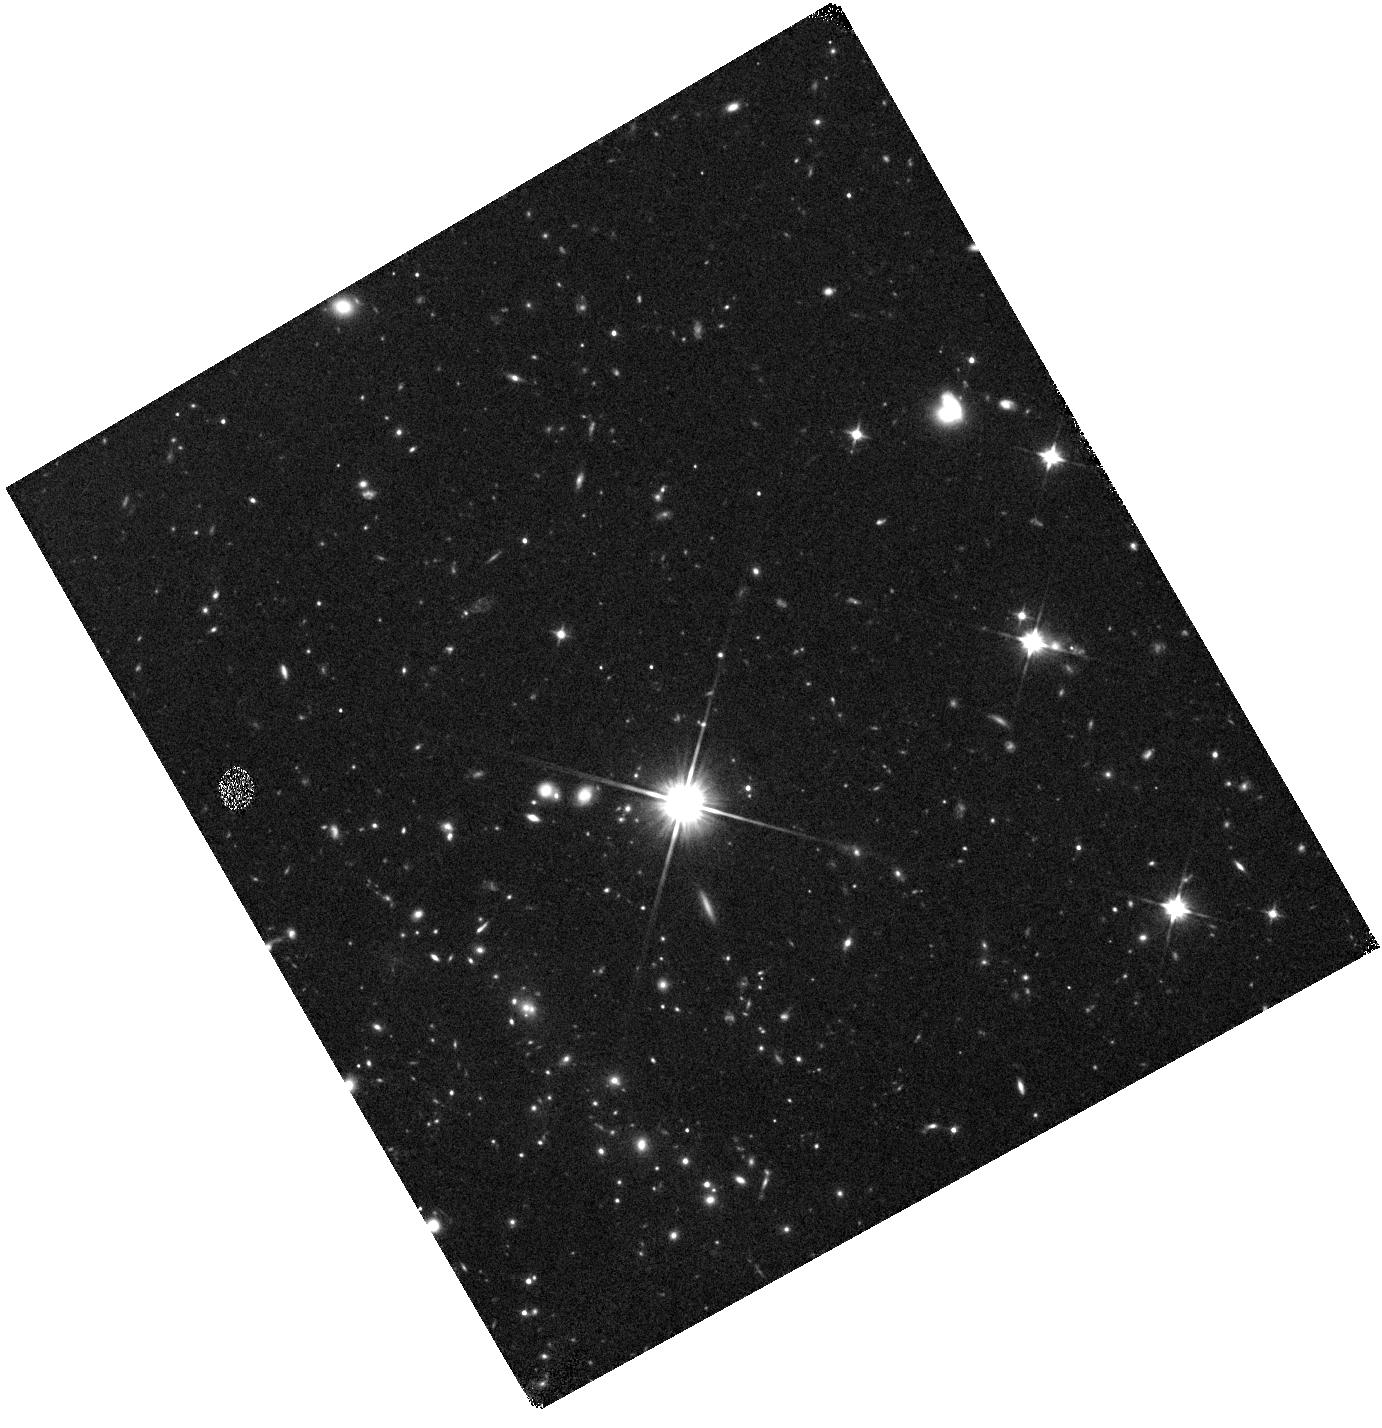
Target: SPT-CLJ2205-2955
Instrument: WFC3/IR
Filter: F110W
Exposure: 15 min
Observation ID: hst_15307_l9_wfc3_ir_f110w_idgbl9

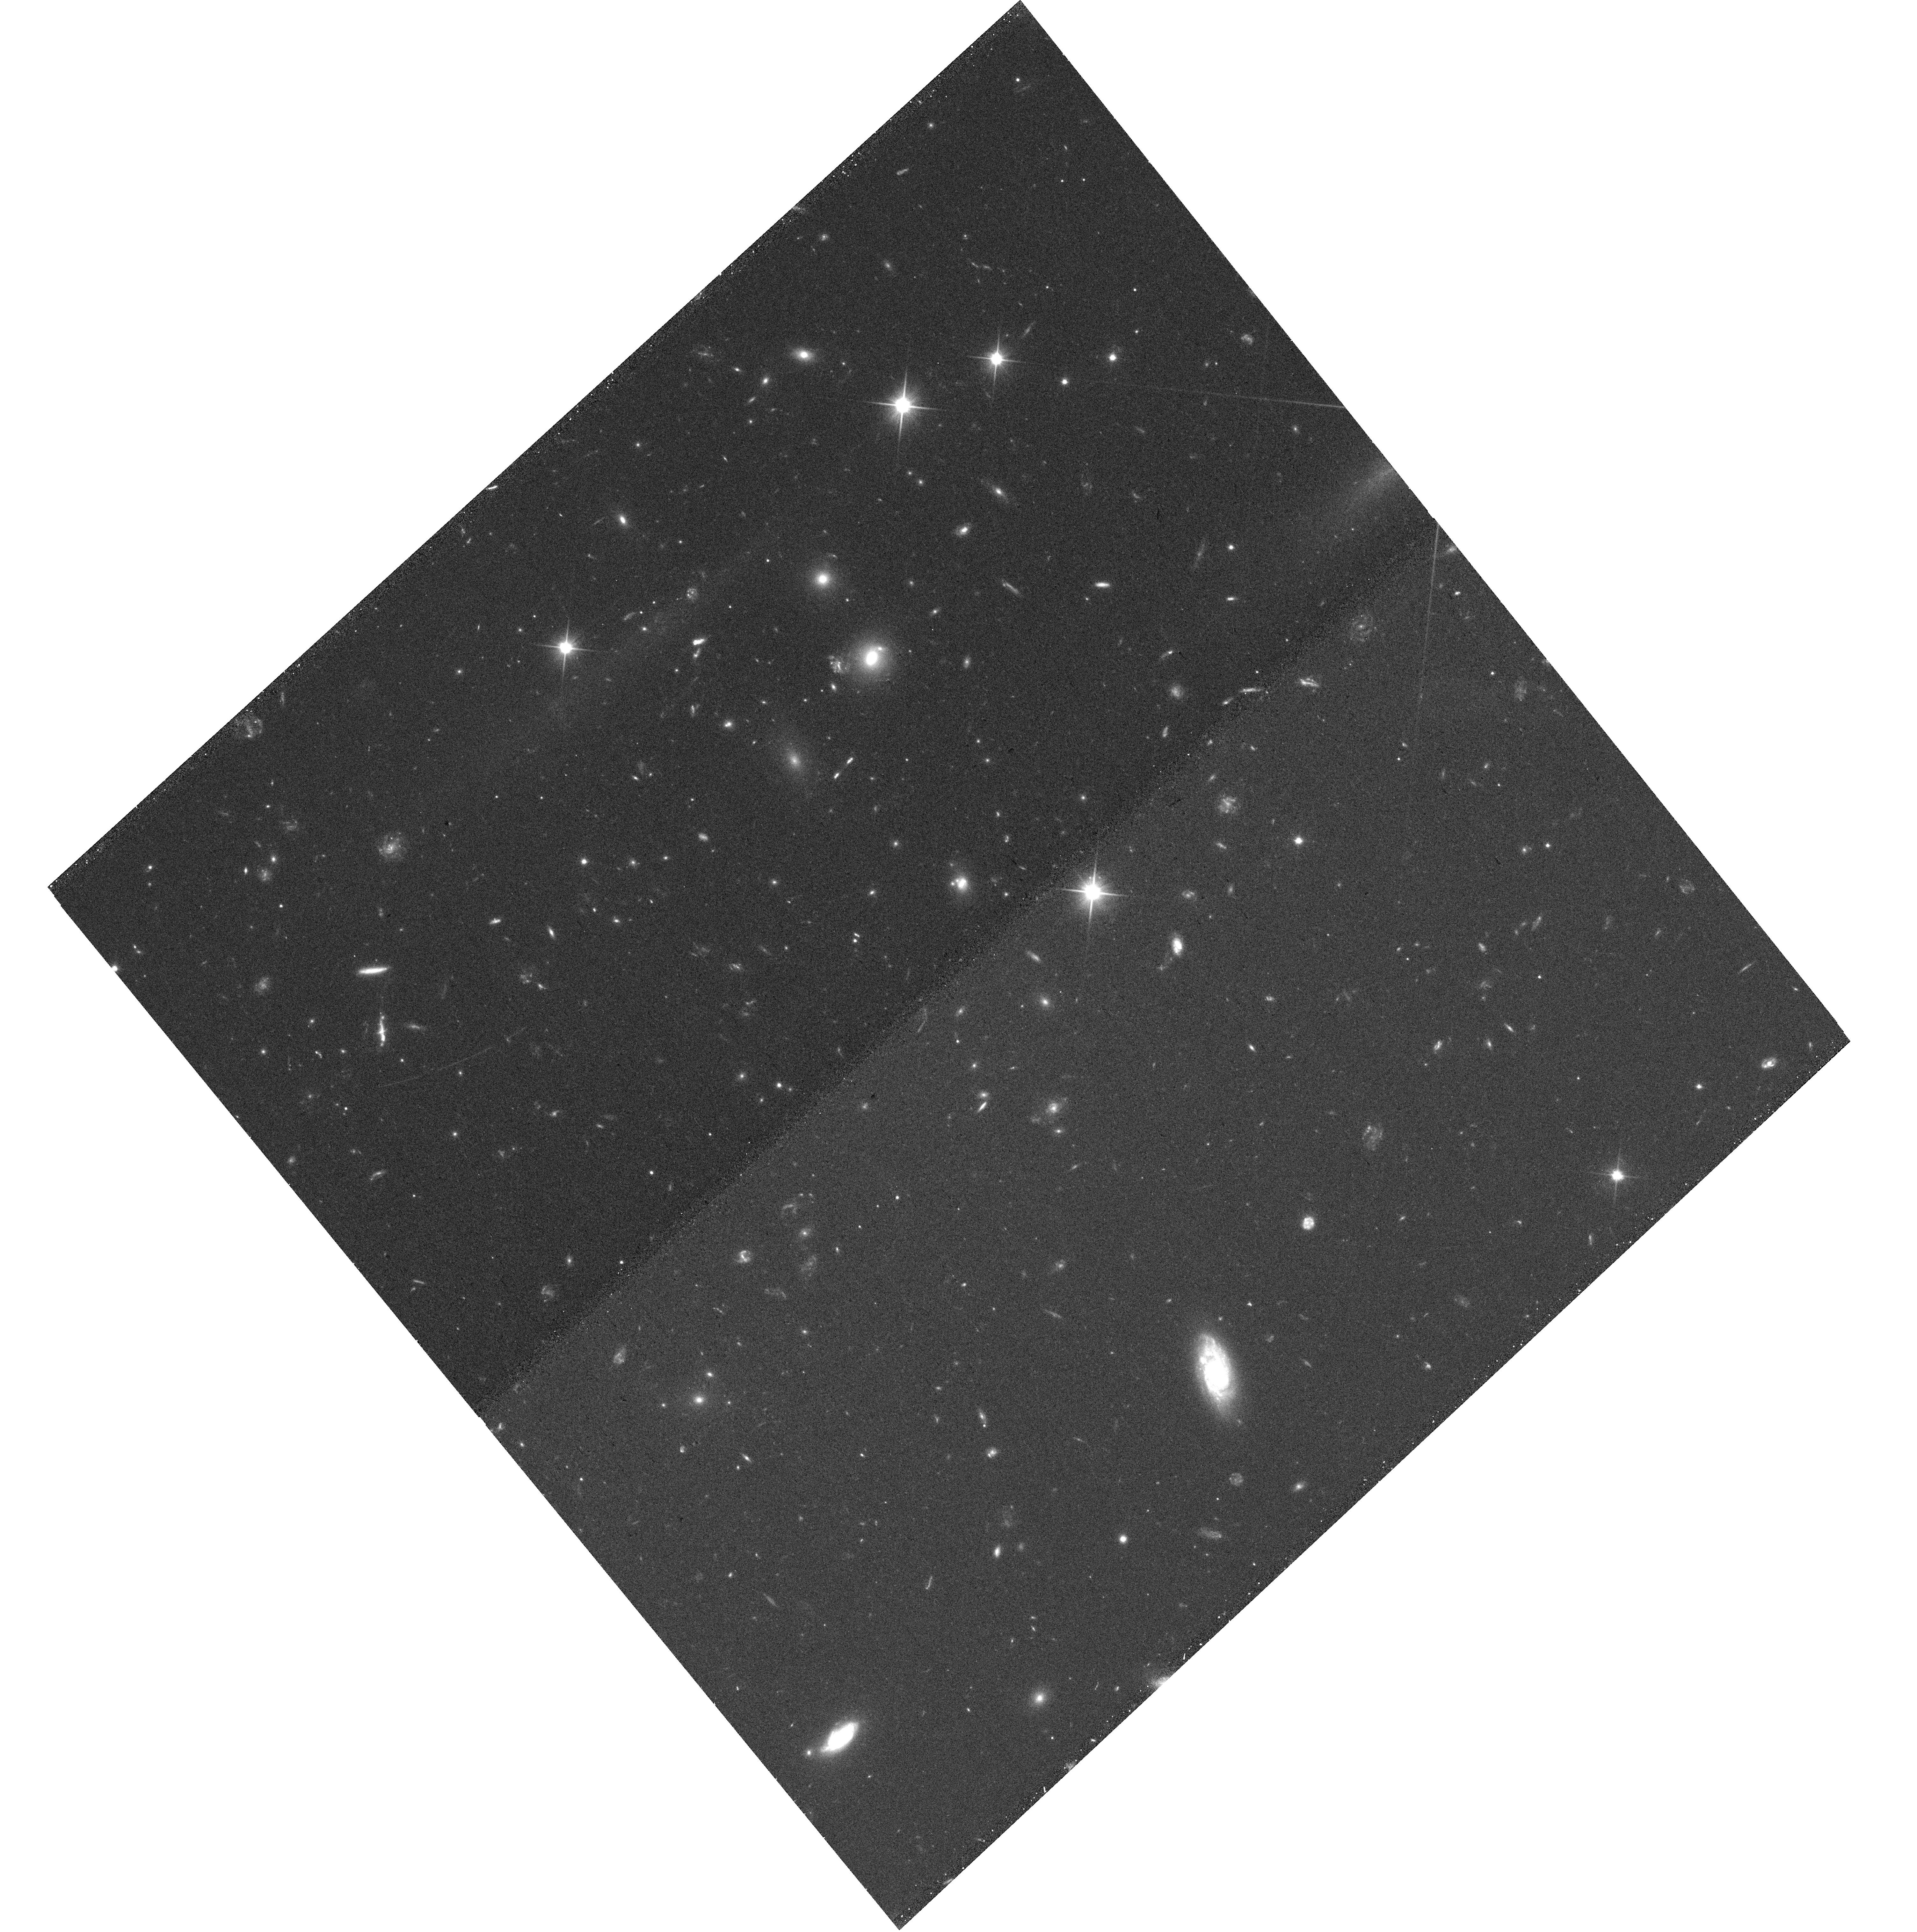
Target: SPT-CLJ2134-4109
Instrument: WFC3/UVIS
Filter: F200LP
Exposure: 12 min
Observation ID: hst_15307_c7_wfc3_uvis_f200lp_idgbc7

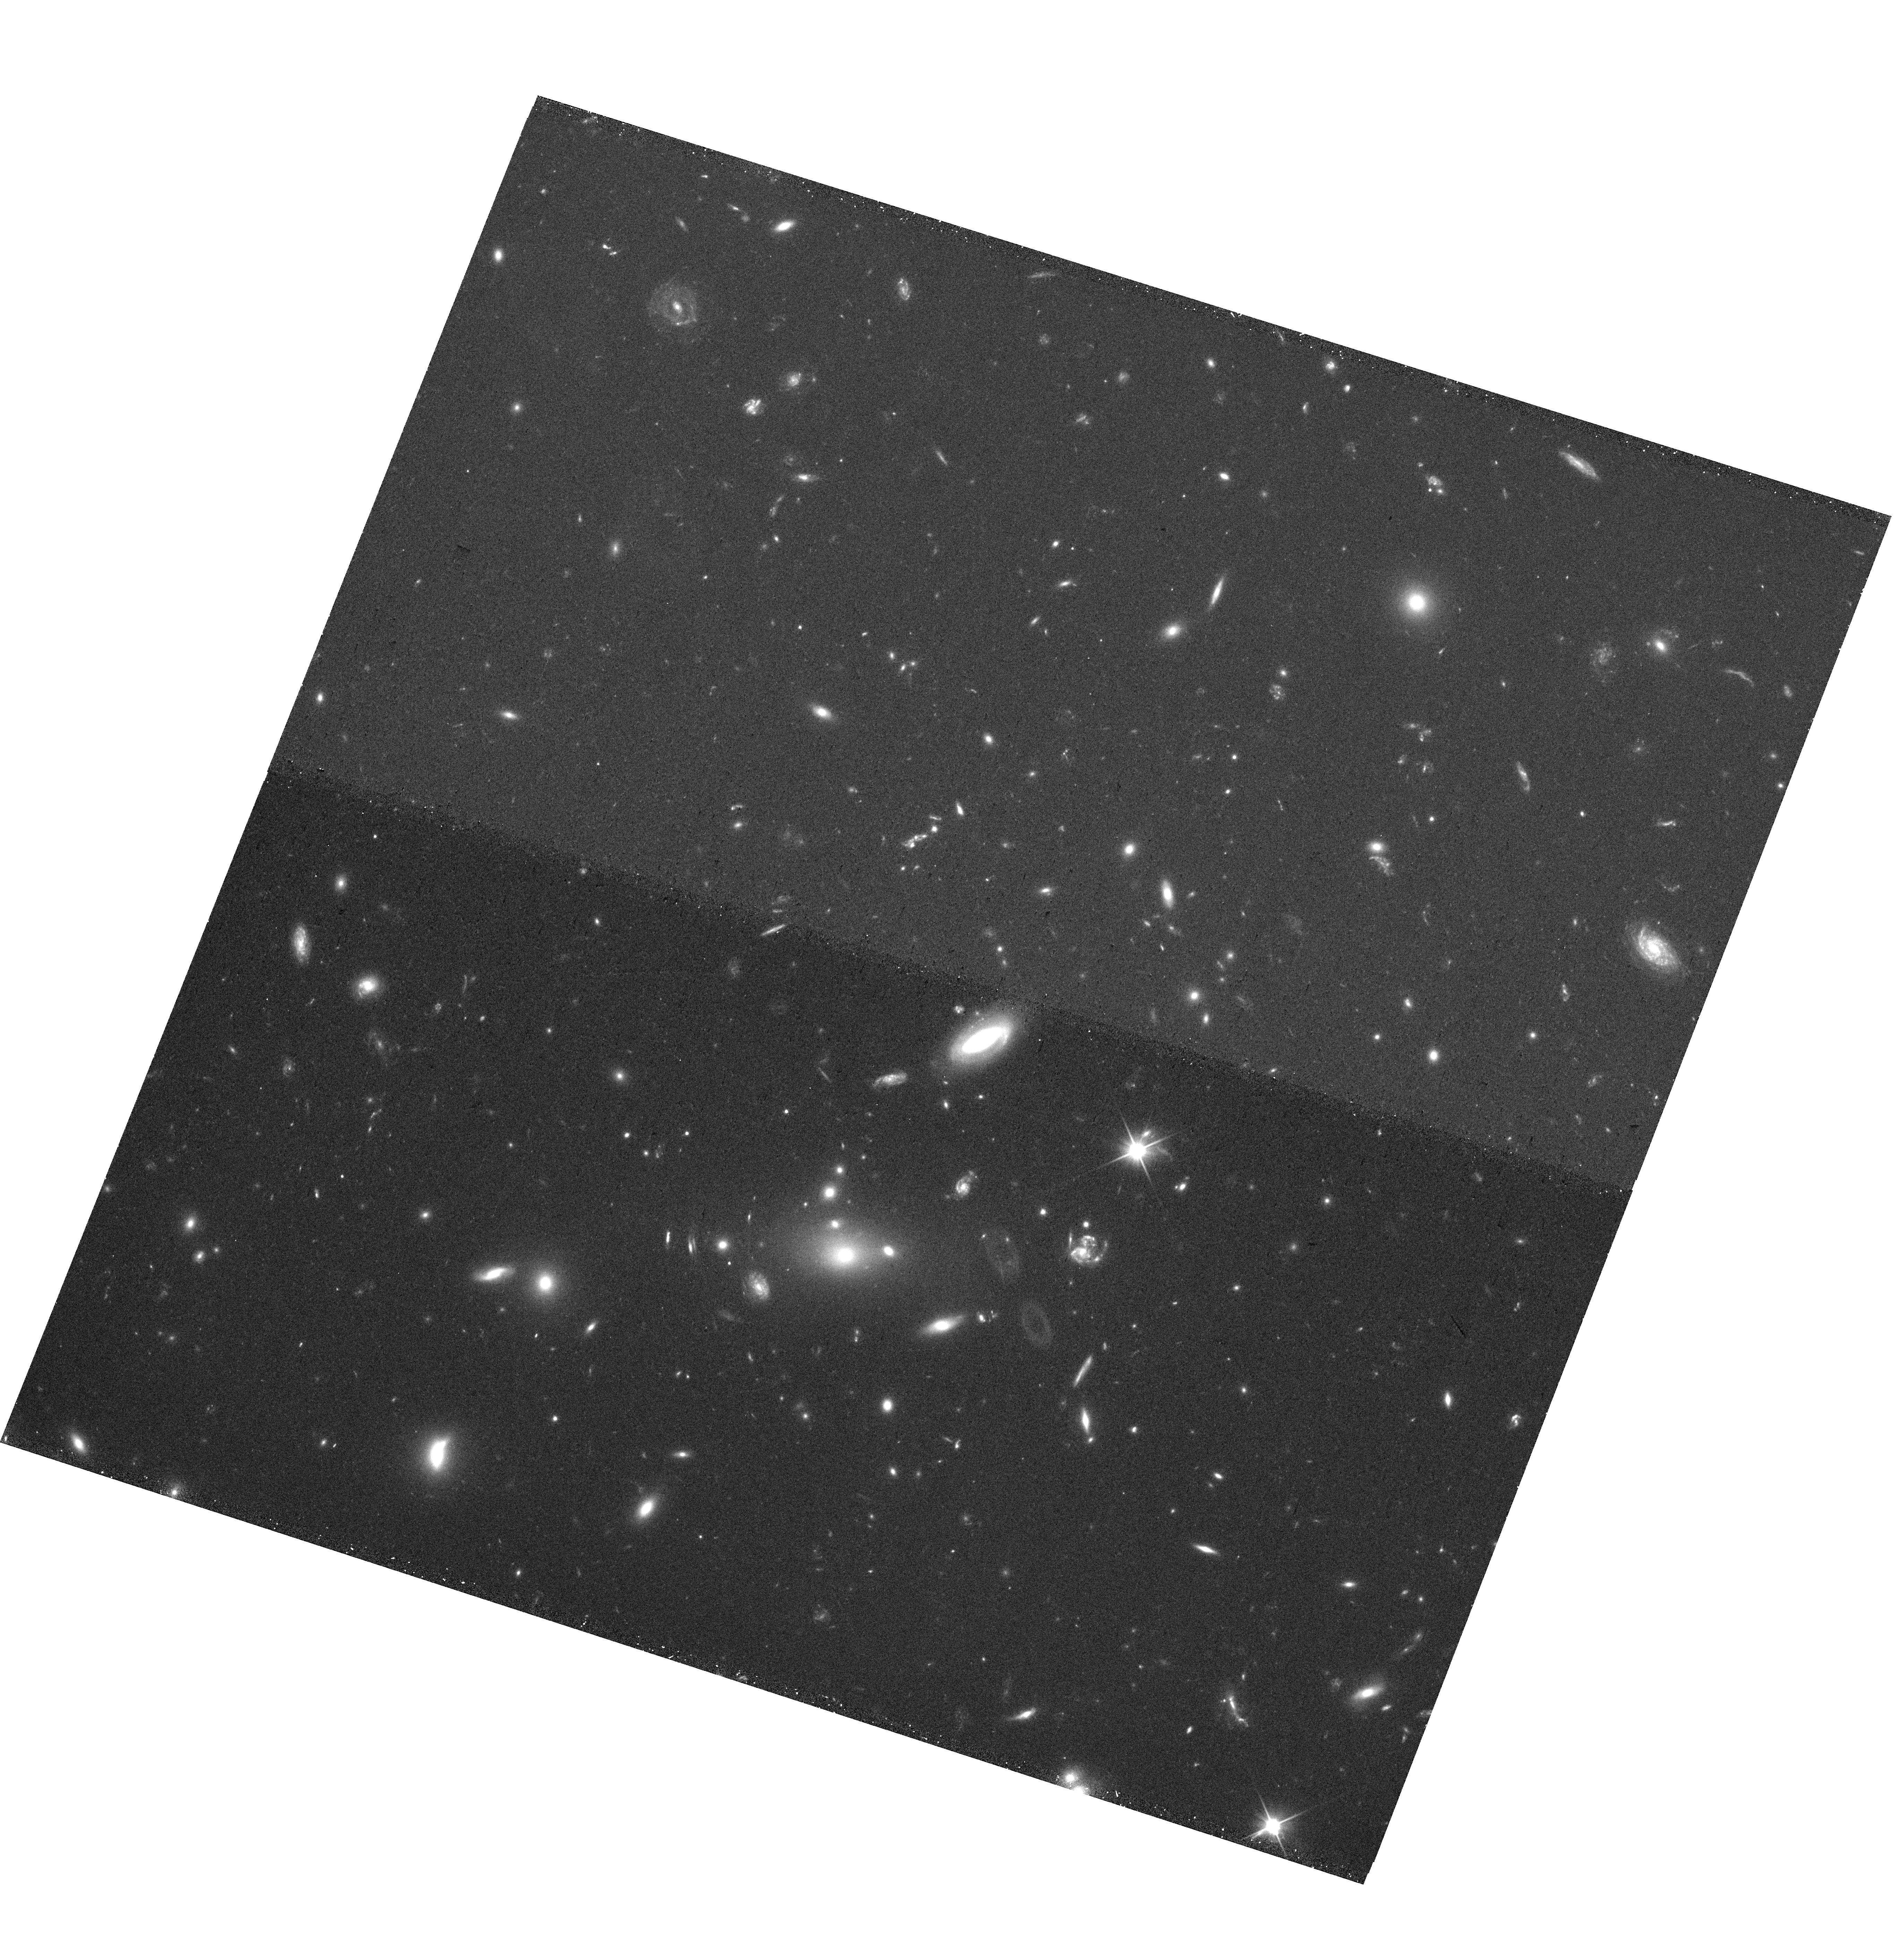
Target: SPT-CLJ0150-4511
Instrument: WFC3/UVIS
Filter: F200LP
Exposure: 12 min
Observation ID: hst_15307_g8_wfc3_uvis_f200lp_idgbg8

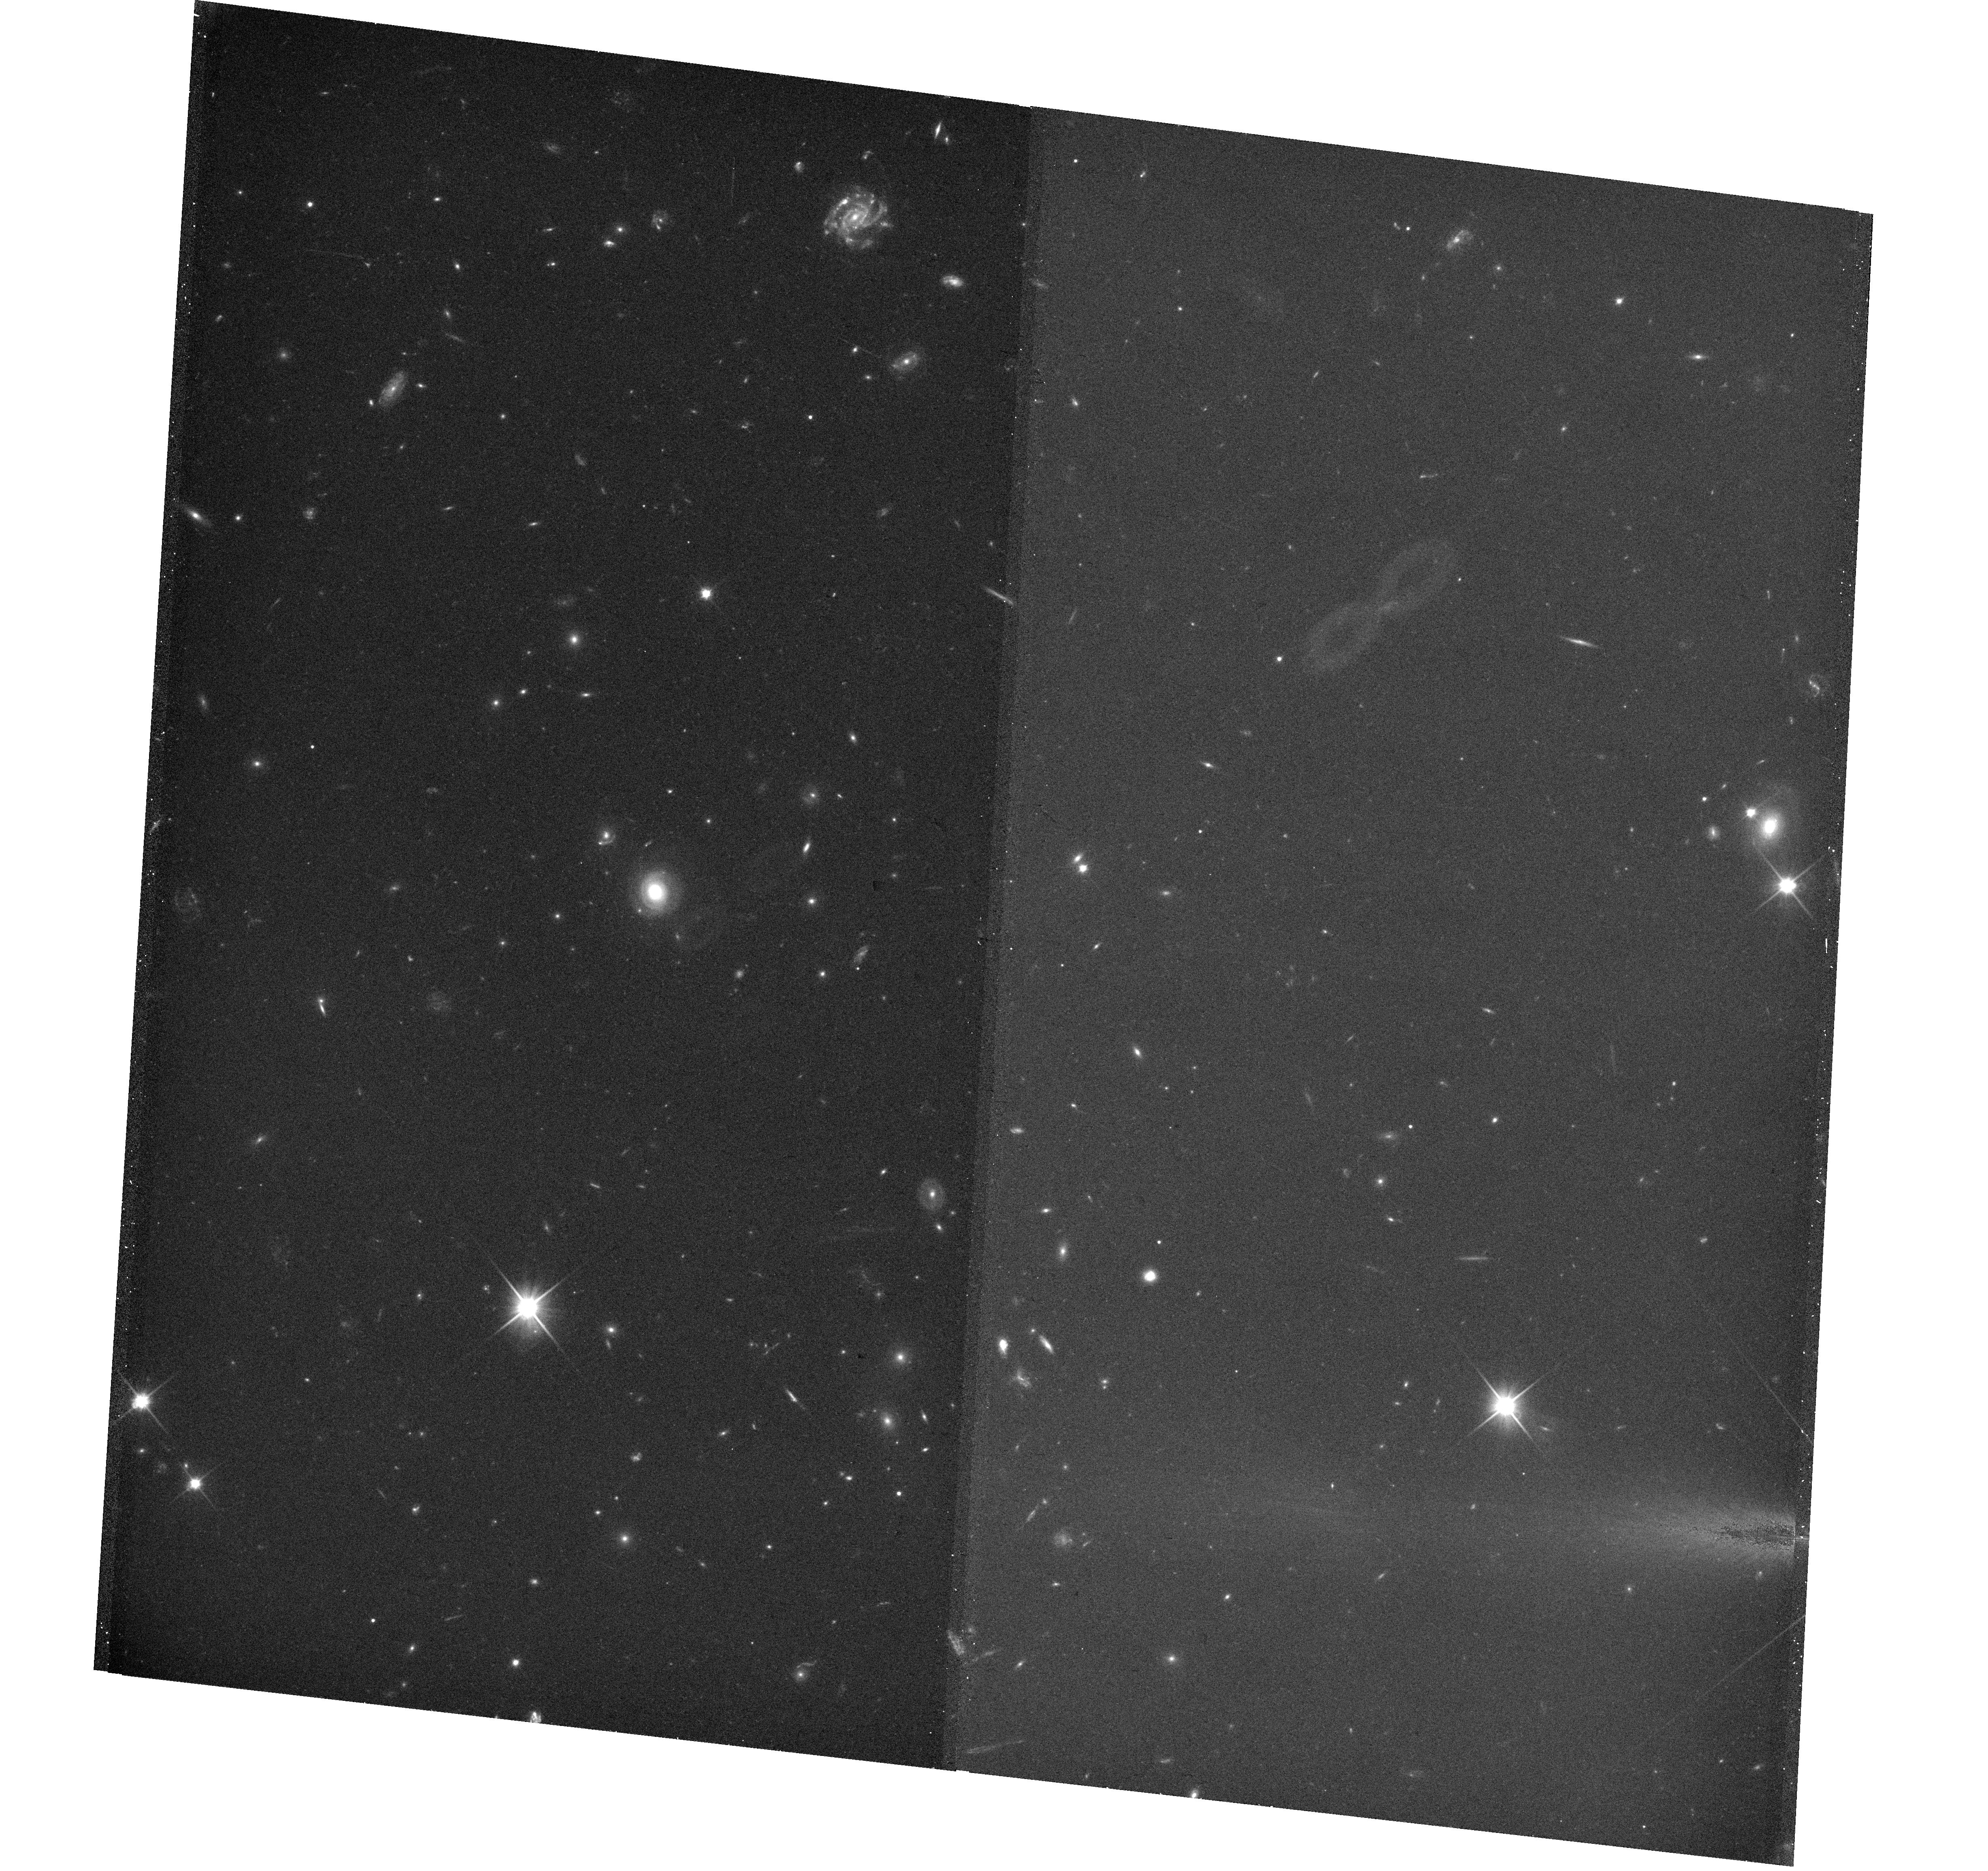
Target: SPT-CLJ0307-6225
Instrument: WFC3/UVIS
Filter: F200LP
Exposure: 12 min
Observation ID: hst_15307_50_wfc3_uvis_f200lp_idgb50

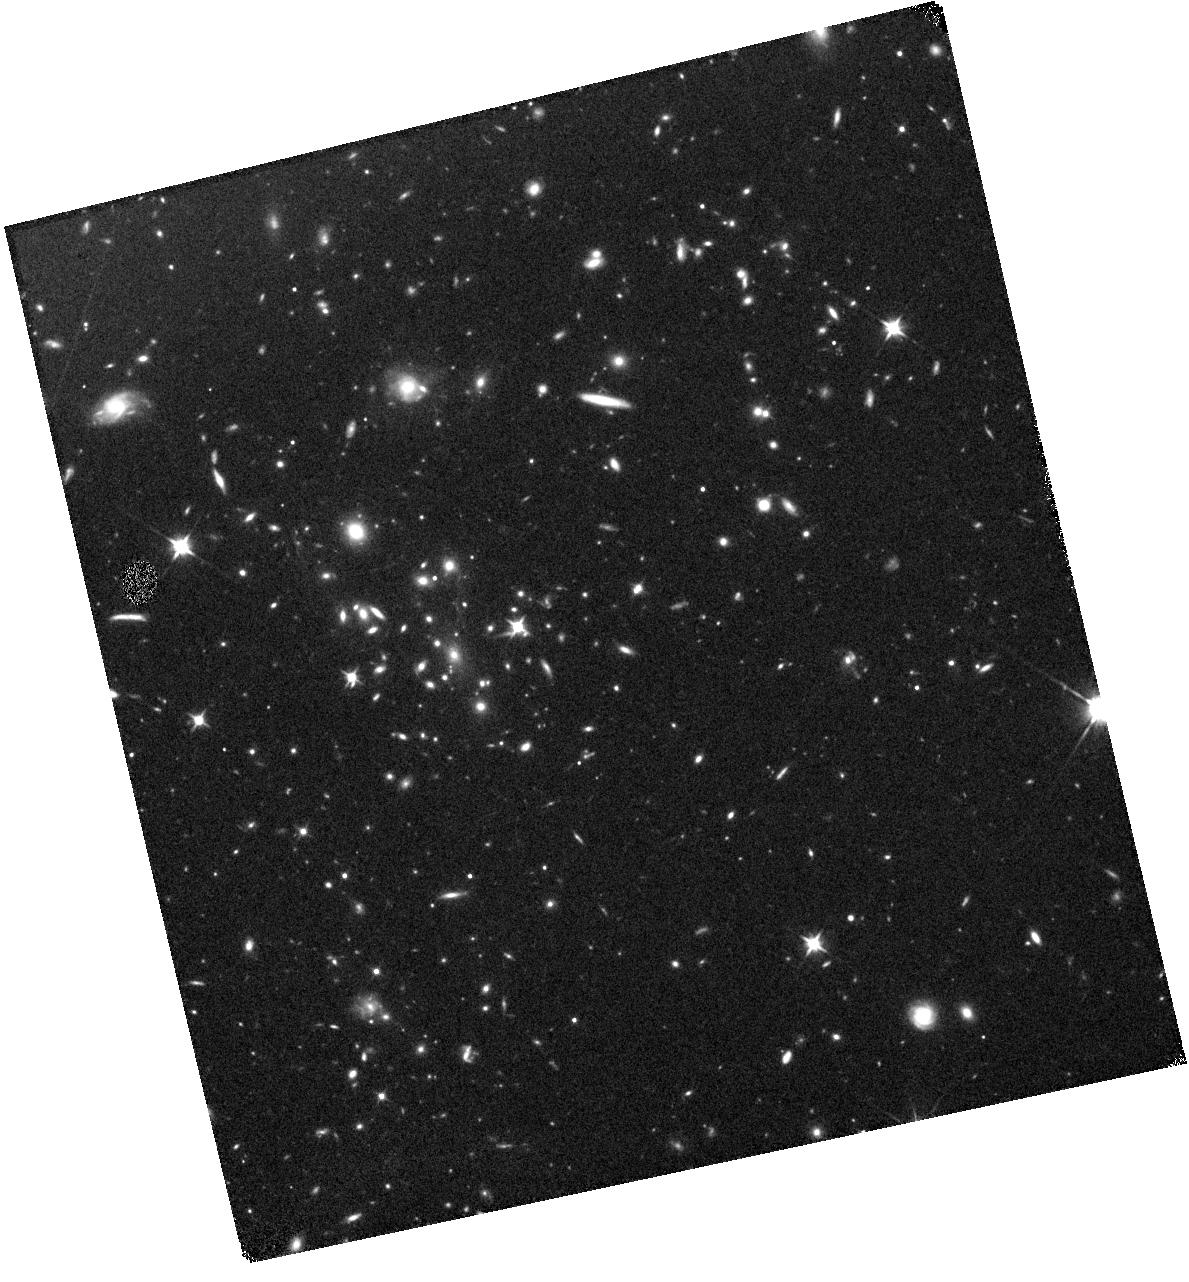
Target: SPT-CLJ2236-4555
Instrument: WFC3/IR
Filter: F110W
Exposure: 16 min
Observation ID: hst_15307_e4_wfc3_ir_f110w_idgbe4

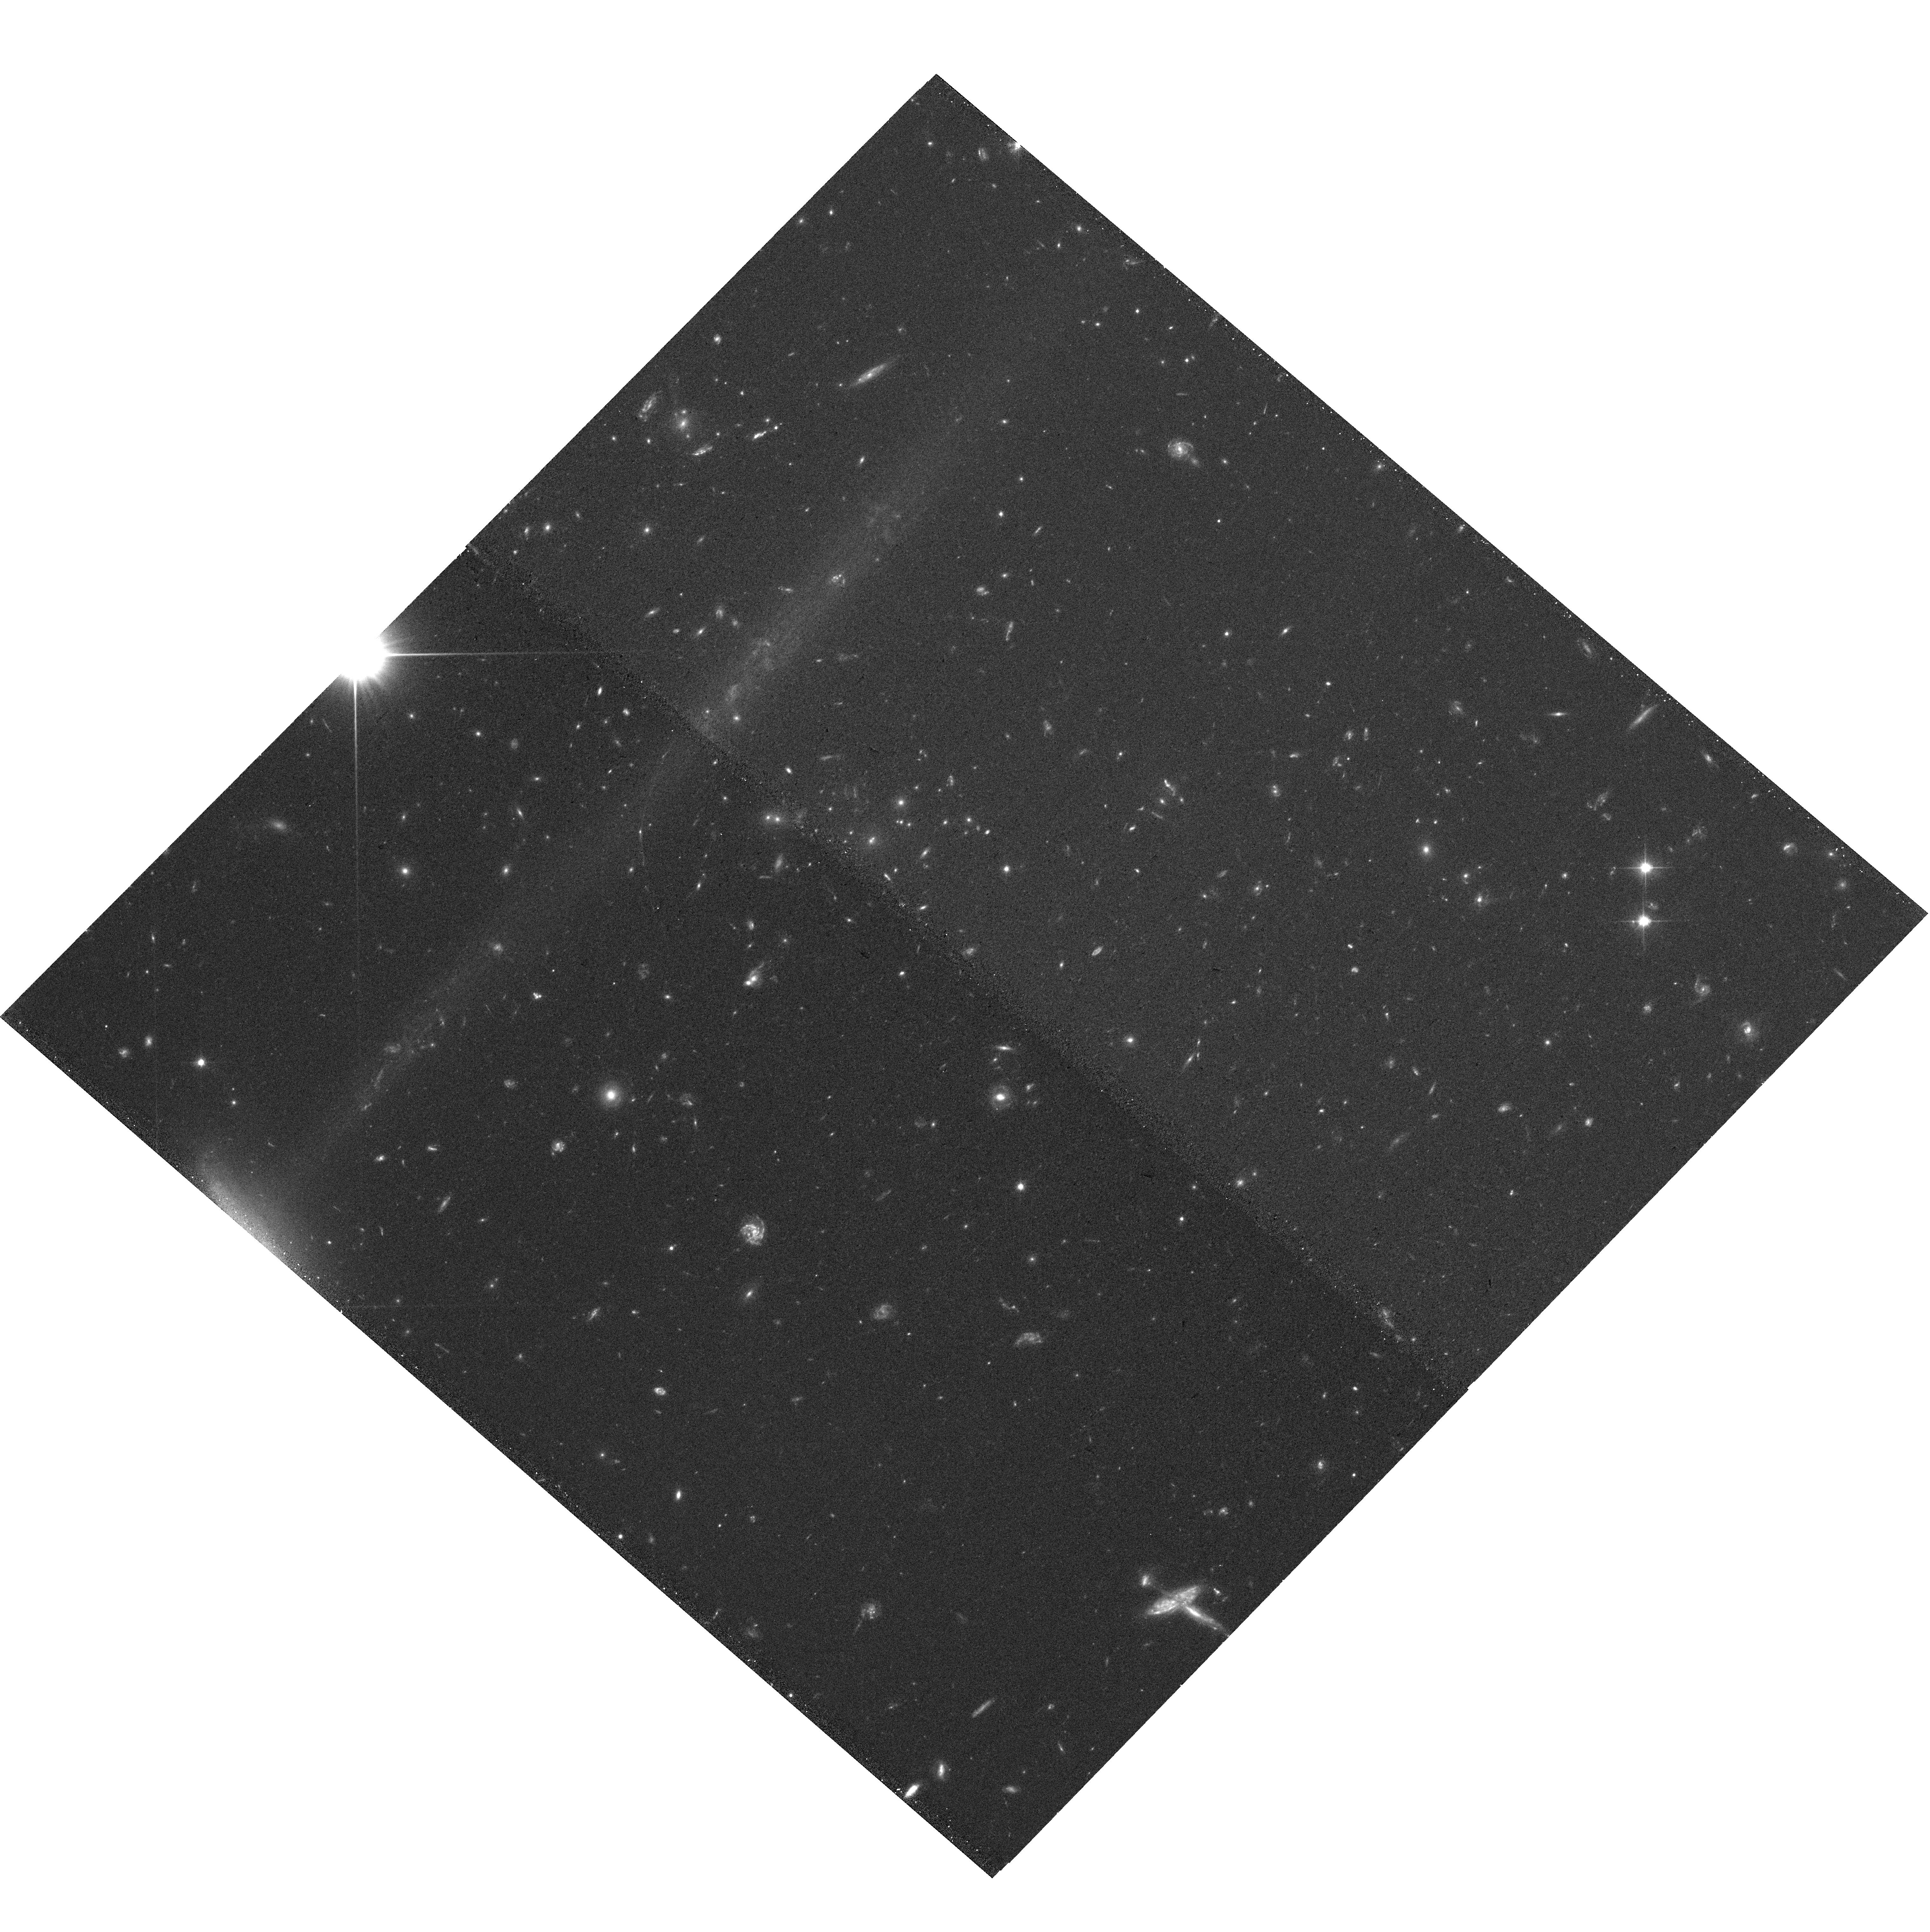
Target: SPT-CLJ0352-2644
Instrument: WFC3/UVIS
Filter: F200LP
Exposure: 13 min
Observation ID: hst_15307_l7_wfc3_uvis_f200lp_idgbl7

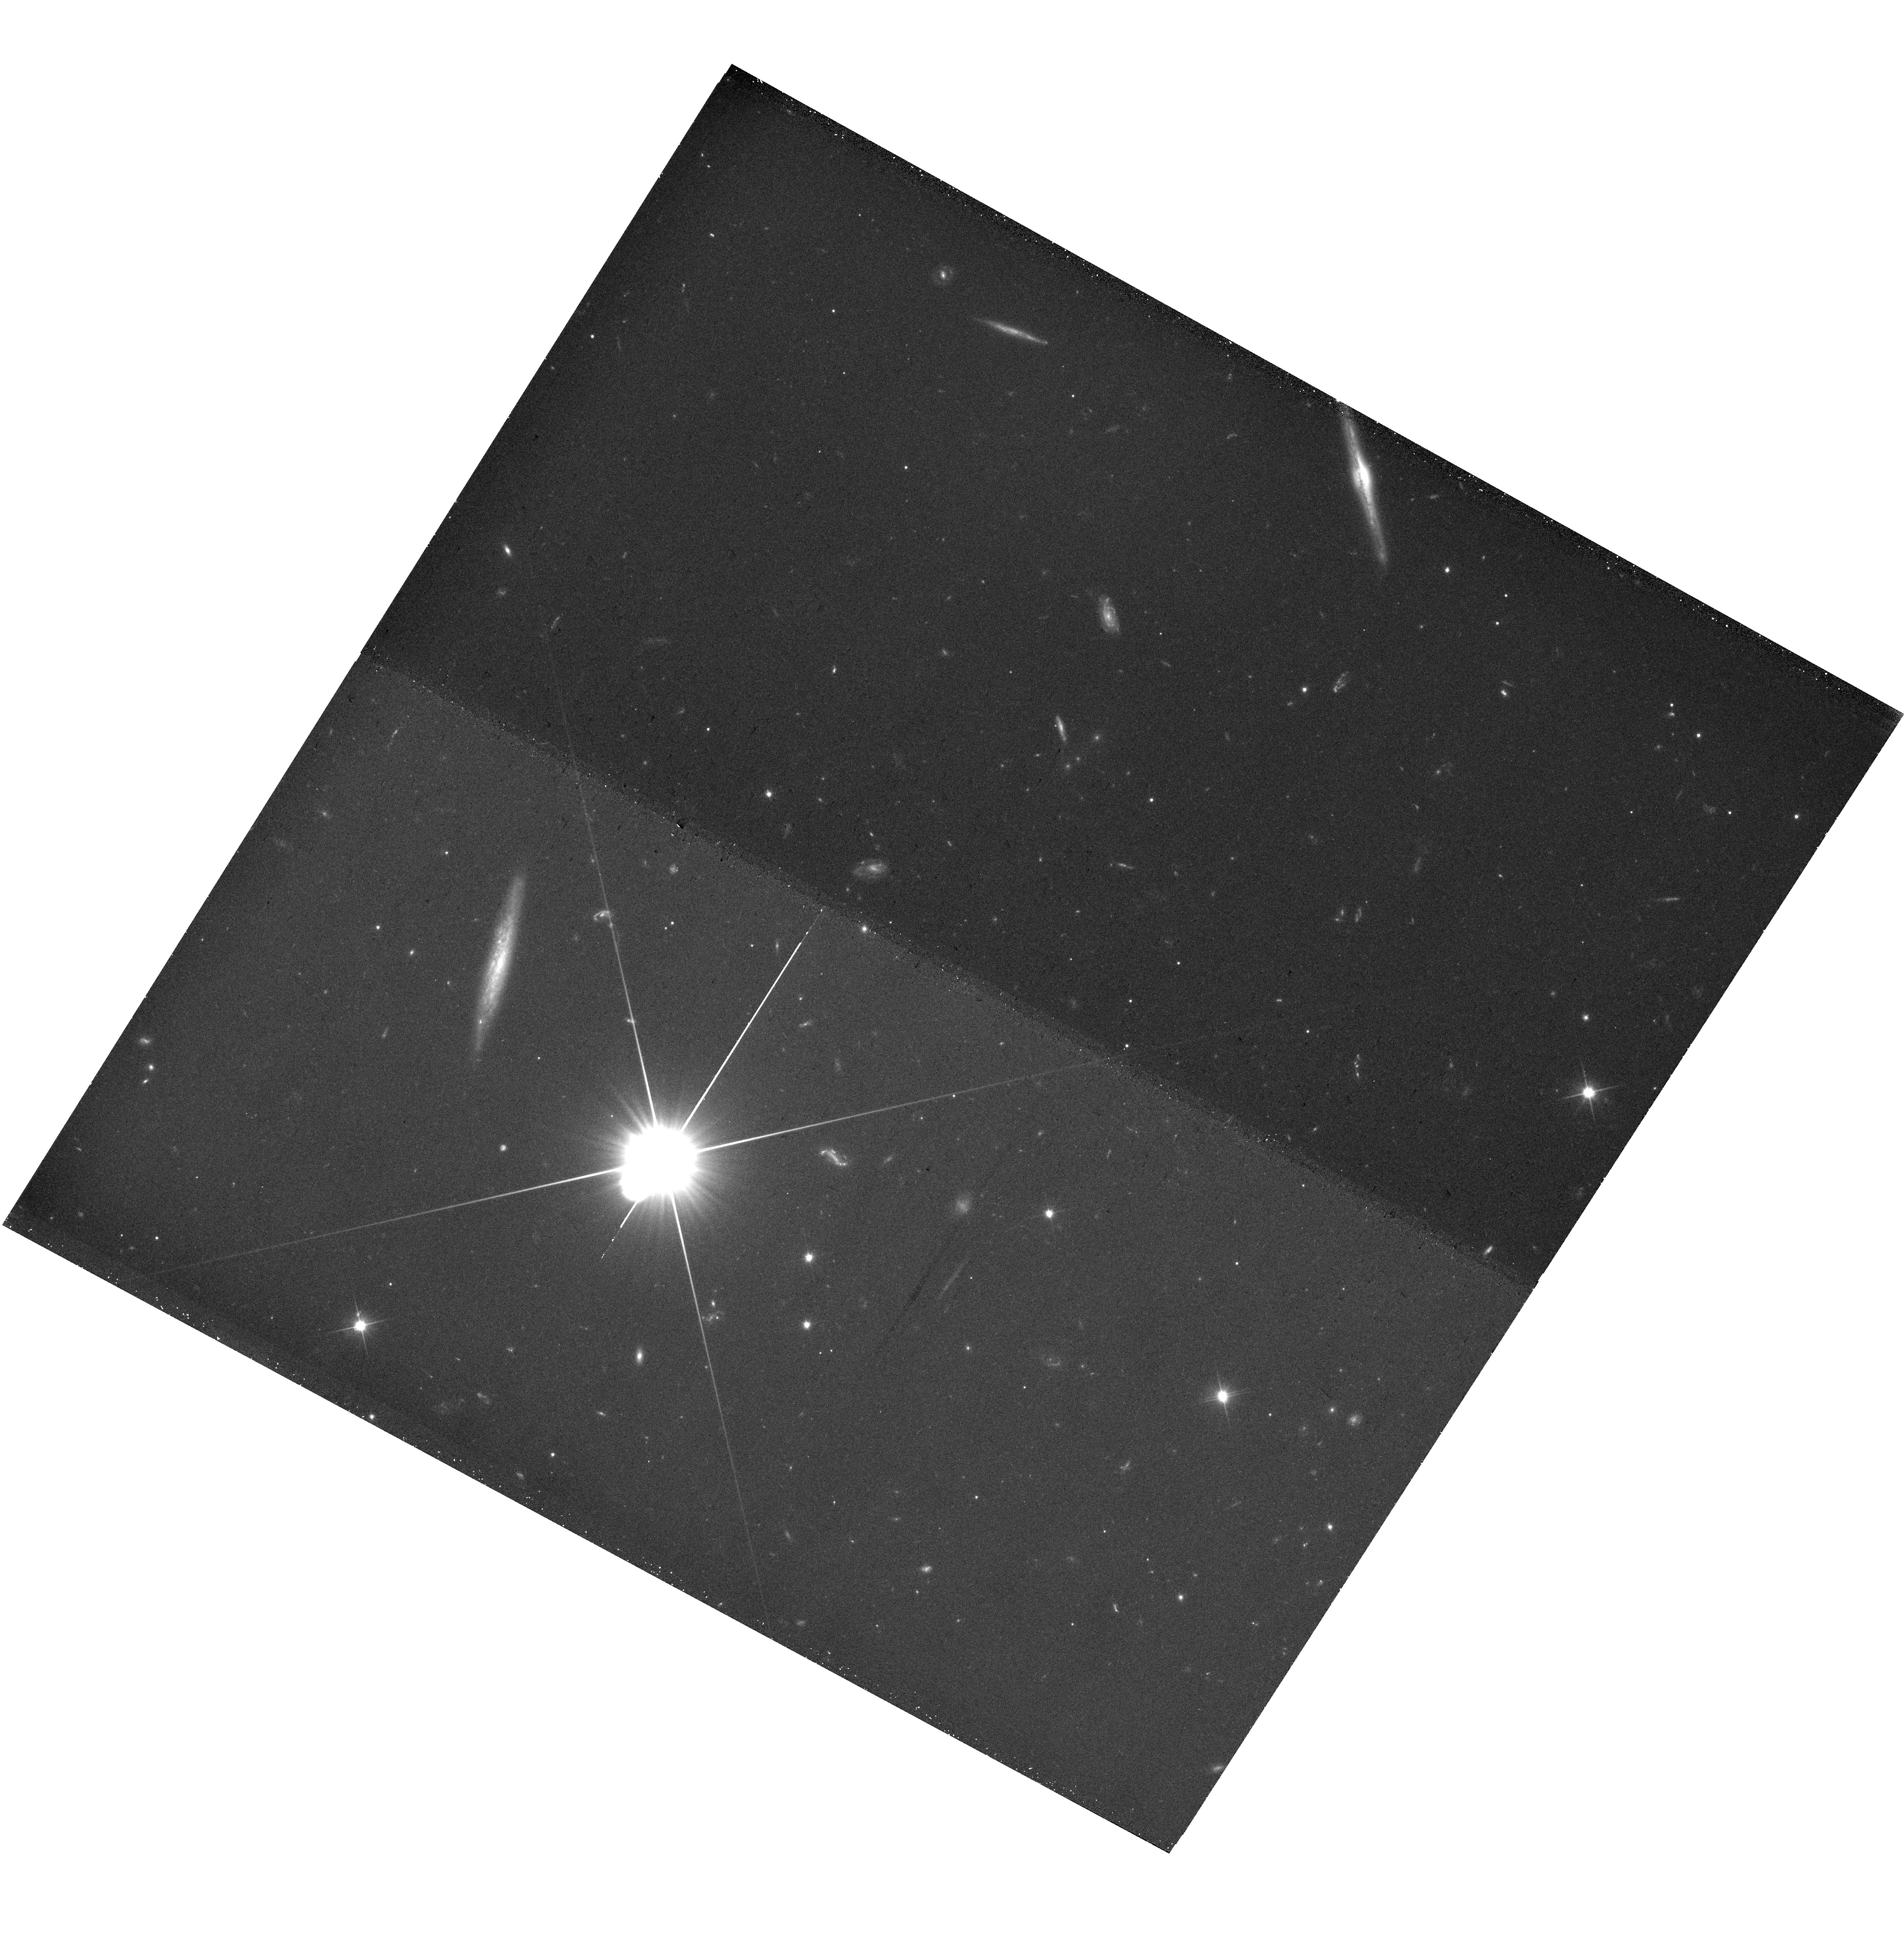
Target: SPT-CLJ0556-5403
Instrument: WFC3/UVIS
Filter: F200LP
Exposure: 13 min
Observation ID: hst_15307_a1_wfc3_uvis_f200lp_idgba1

Building the SPT-HST Legacy: Imaging Massive Clusters to z=1.5 (PI: Gladders, Michael D.)

We propose SNAP UVIS+IR imaging of 293 SPT galaxy clusters at 0.2<z<1.5, carefully selected from the SPT cluster catalog of more than 500 systems identified via the Sunyaev-Zel'dovich effect. The SPT clusters are a uniquely powerful resource in cluster research, being the only large sample of massive clusters spanning the entire redshift range over which such systems exist, with more than equal mass sensitivity at the highest redshifts compared to low redshift (z<0.5) systems. Using the F200LP+F110W ultra-broadband filters, our proposed SNAP data achieve maximal depth and redshift grasp in minimal time for a wide range of galaxy types: from red-and-dead galaxies in the cluster red sequence over the entire sample redshift range, star forming galaxies over the same range, and even starburst galaxies at yet higher redshifts, lensed in the cluster backgrounds. We envision three motivating science programs - all enabled for the first time over this unprecedented redshift range for massive clusters: 1) the evolution of brightest cluster galaxies through both wet and dry mergers, 2) strong lensing statistics and mass-concentration of strong lensing clusters, and 3) the X-ray-selected AGN content in clusters. These data will have a lasting legacy, and cap an extensive array of other data (both ground- and space-based, from X-ray to radio wavelengths) on these clusters. The proposed data, at a fiducial SNAP completion rate of 33%, will more than double the total number of SPT clusters with HST imaging, and add WFC3-IR imaging for a large sample for the first time, which is of particular importance to any studies of galaxy populations in these distant clusters.